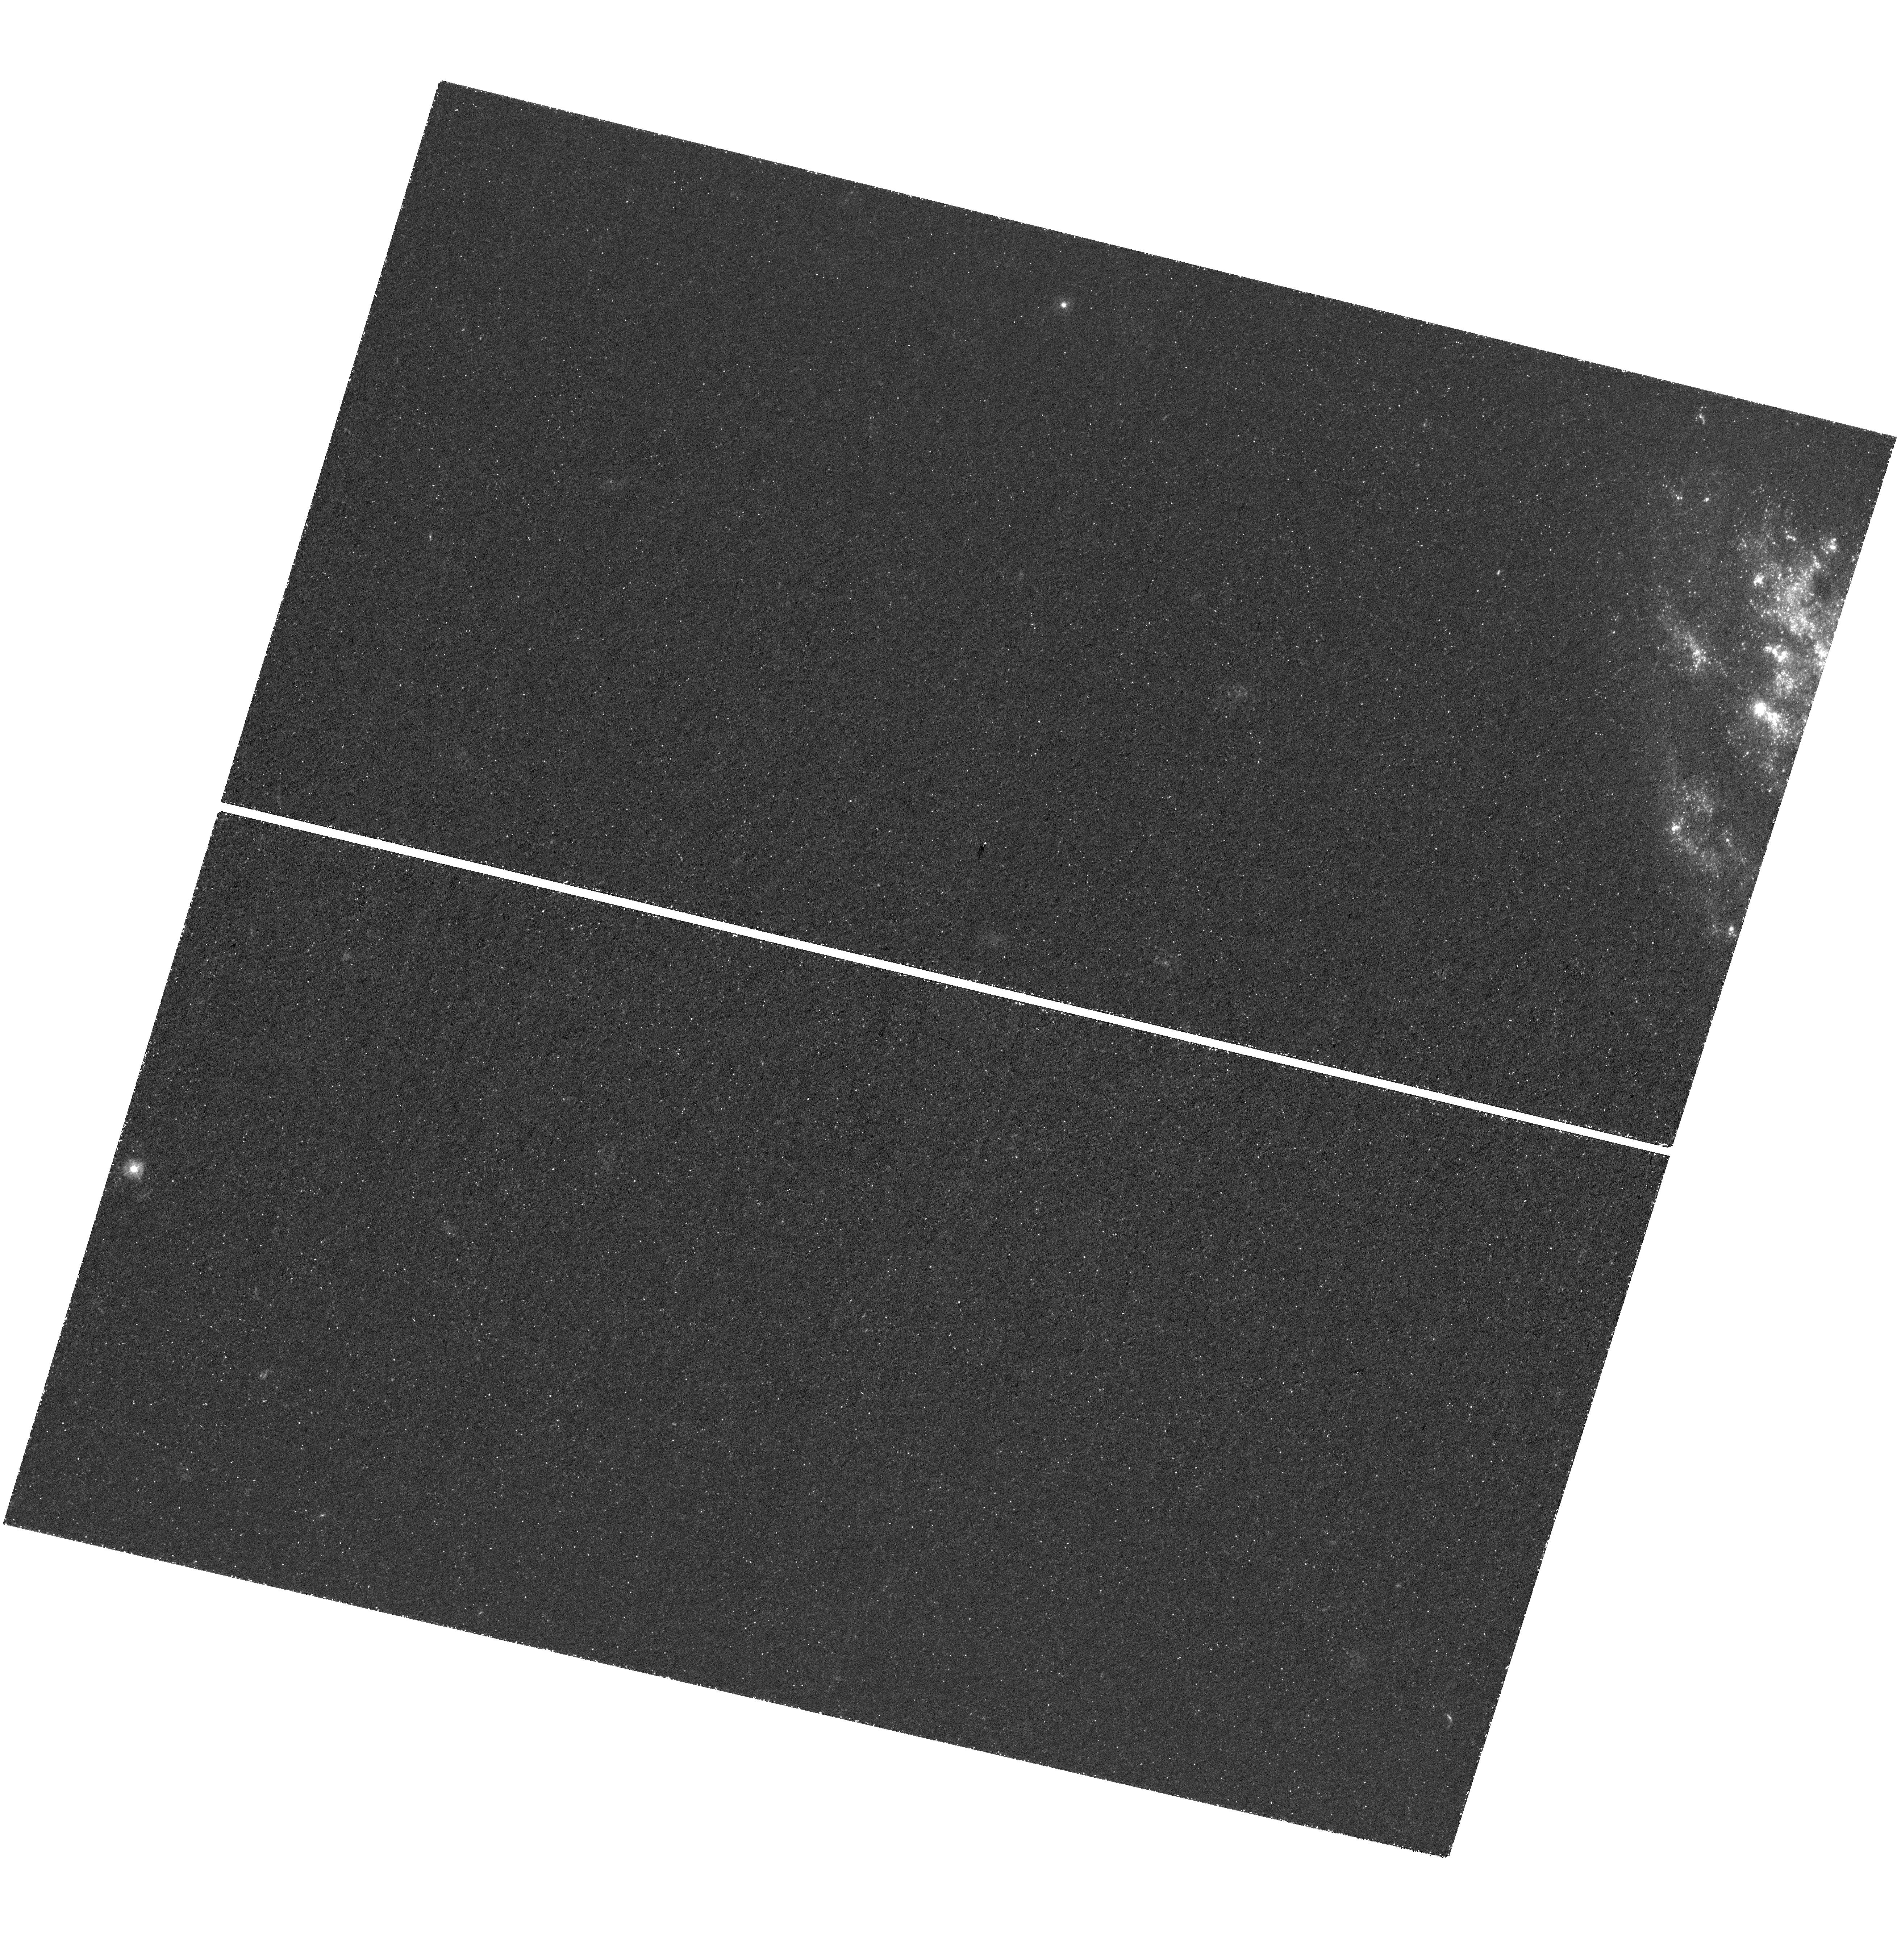
Target: SN-2013GE
Instrument: WFC3/UVIS
Filter: F275W
Exposure: 2.3 h
Observation ID: hst_16165_05_wfc3_uvis_f275w_iedu05

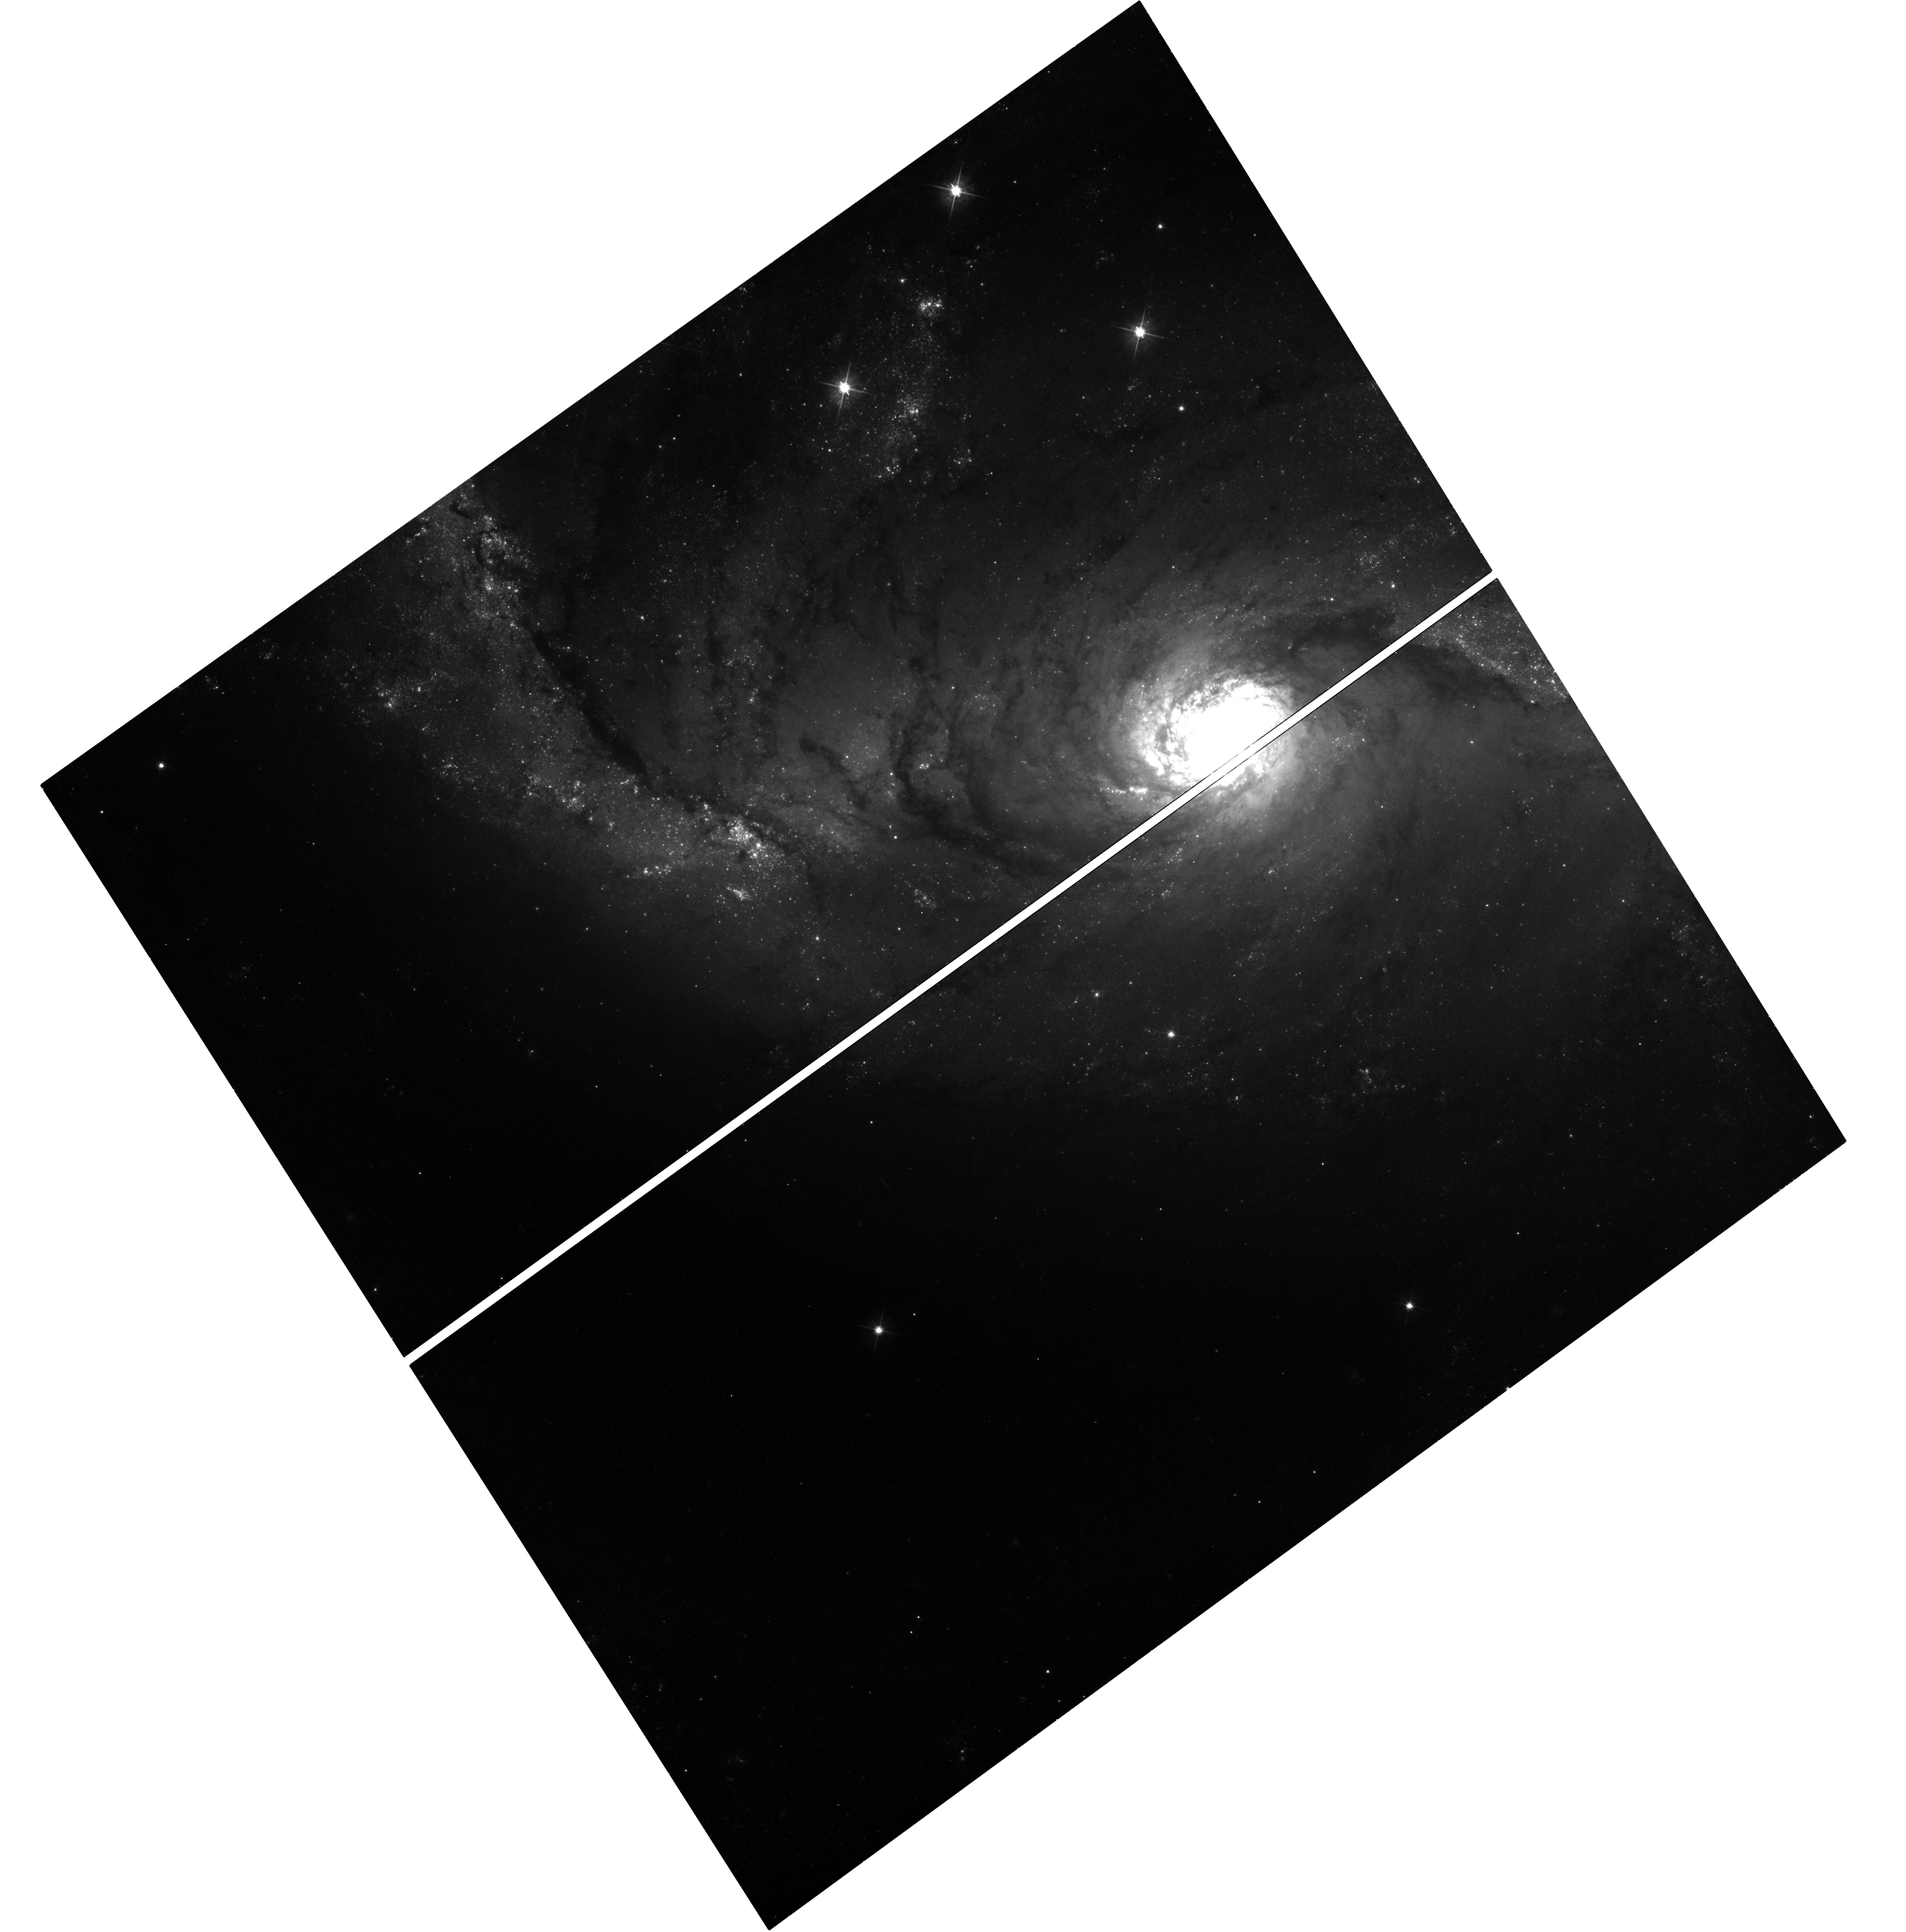
Target: SN-2017GAX
Instrument: WFC3/UVIS
Filter: F555W
Exposure: 44 min
Observation ID: hst_16165_03_wfc3_uvis_f555w_iedu03

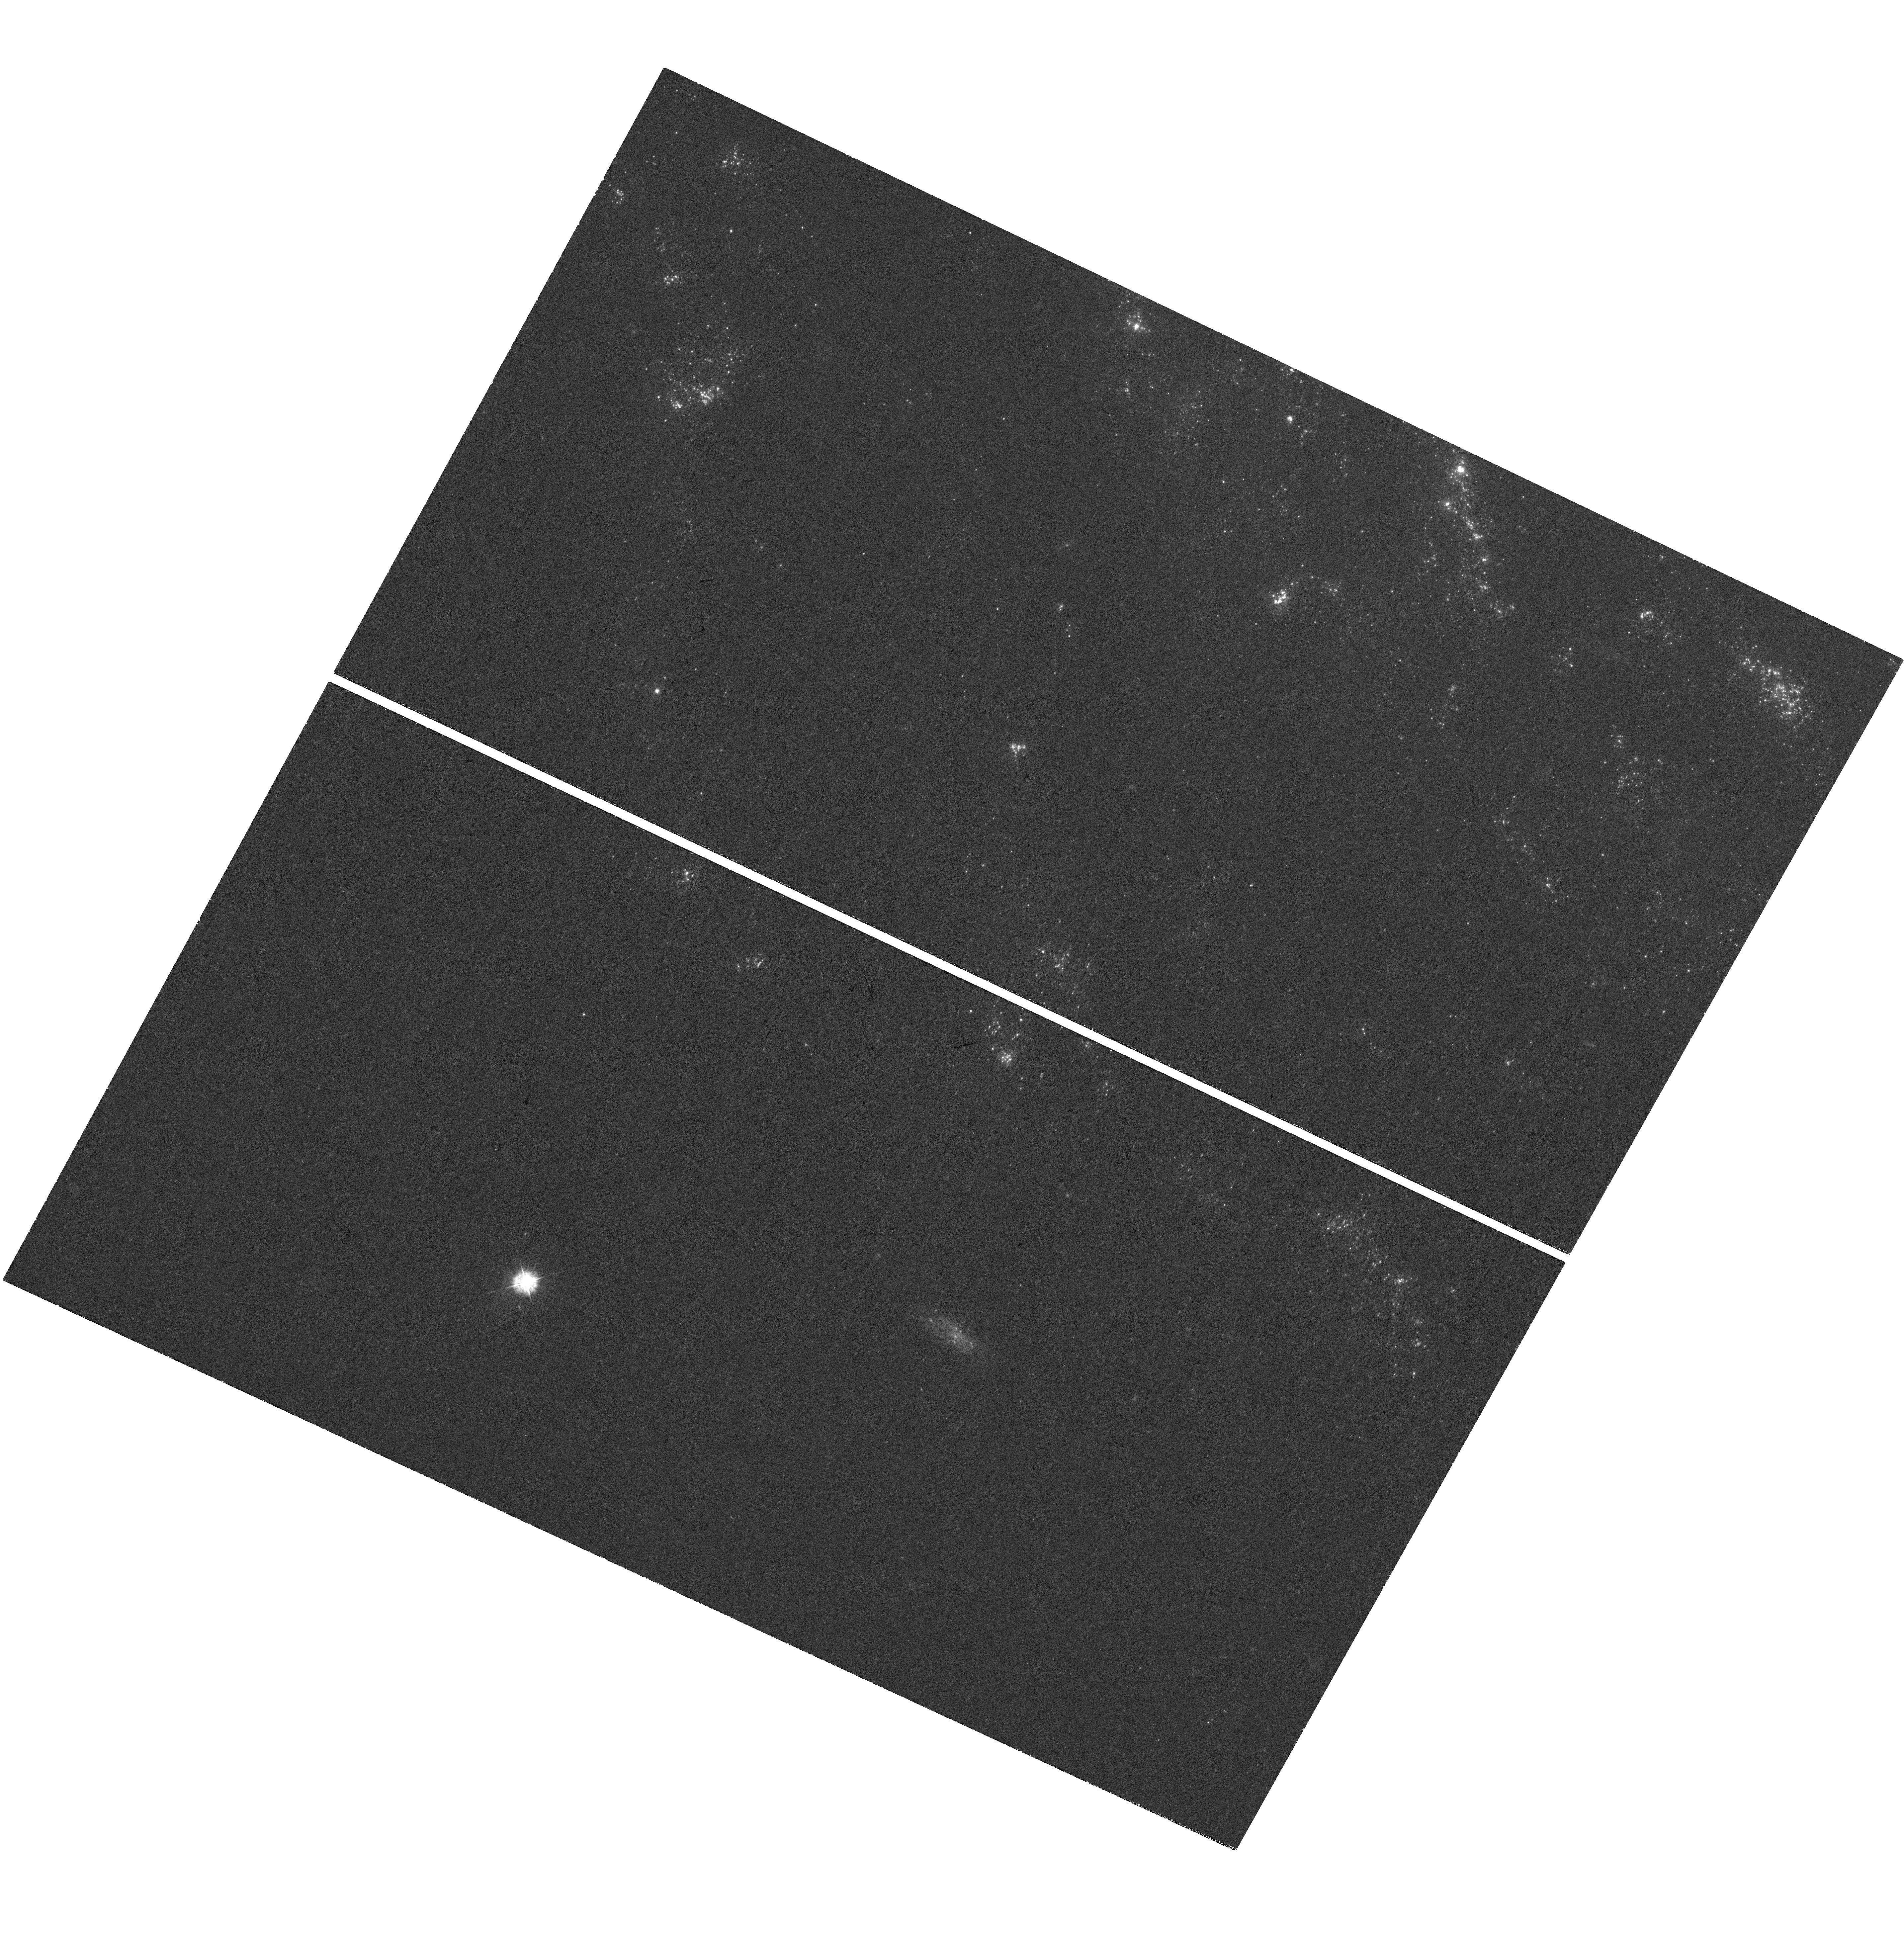
Target: SN-2012FH
Instrument: WFC3/UVIS
Filter: F336W
Exposure: 32 min
Observation ID: hst_16165_01_wfc3_uvis_f336w_iedu01

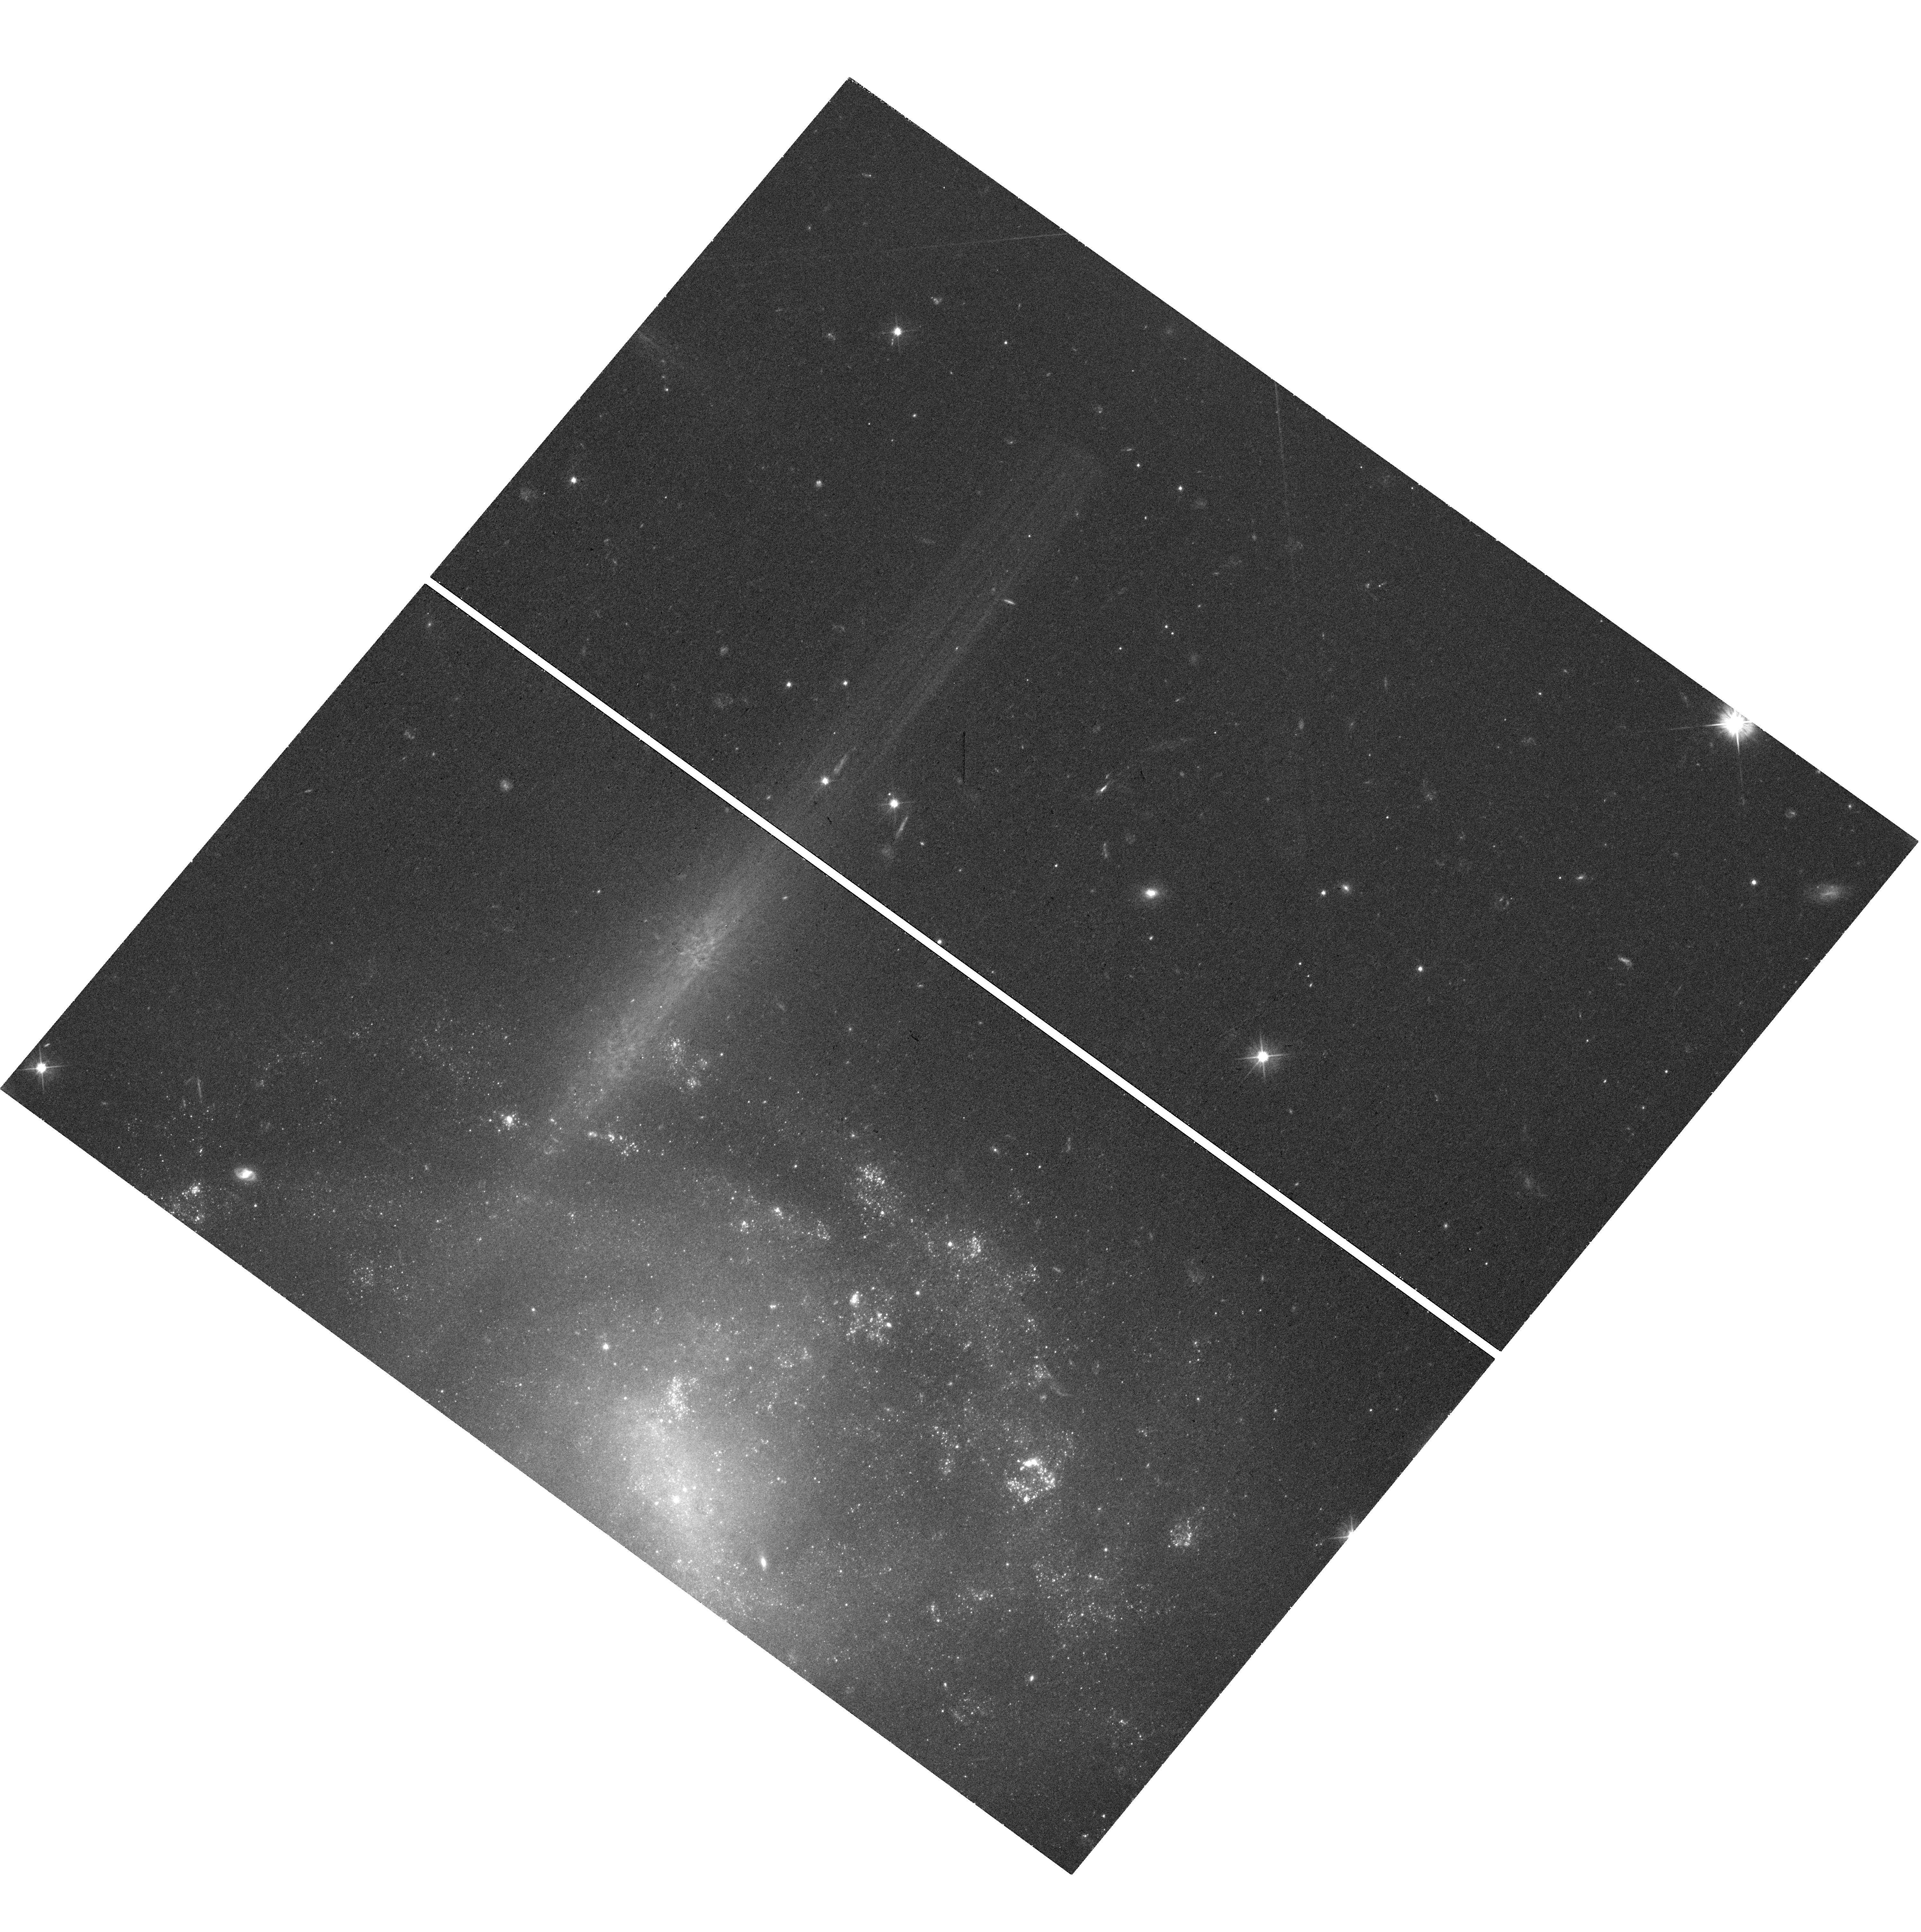
Target: SN-2016COI
Instrument: WFC3/UVIS
Filter: F555W
Exposure: 40 min
Observation ID: hst_16165_02_wfc3_uvis_f555w_iedu02

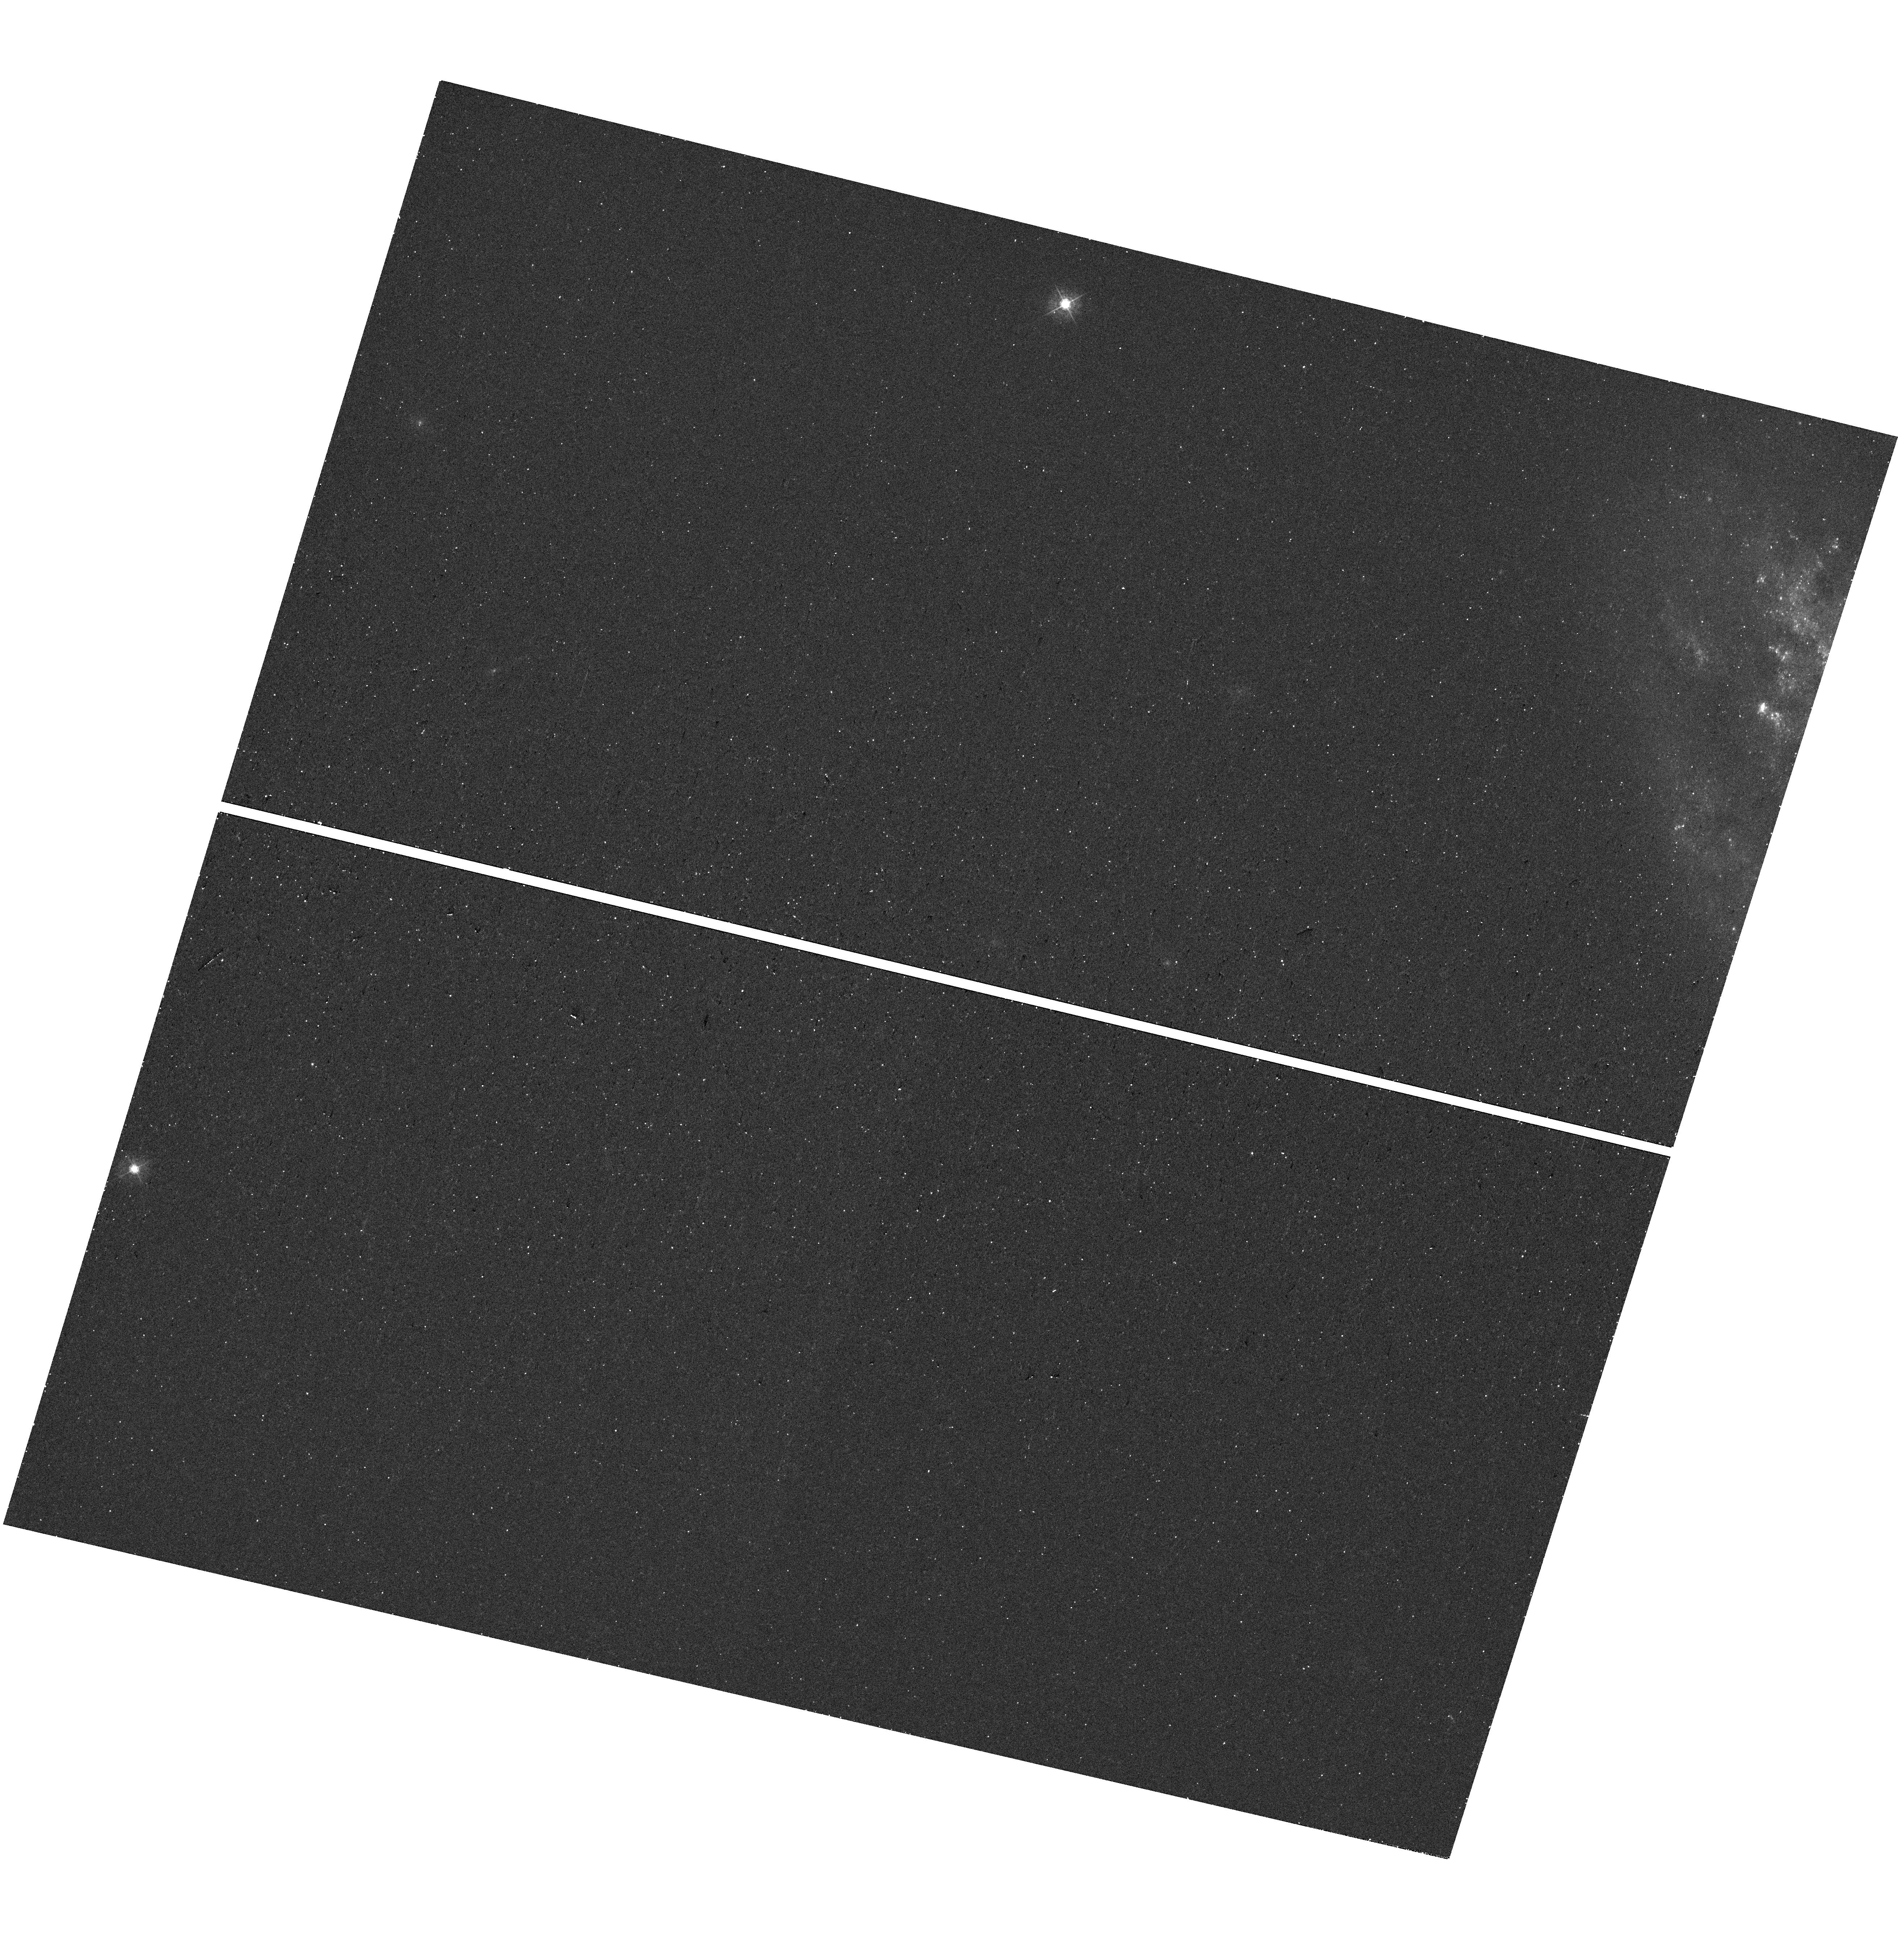
Target: SN-2013GE
Instrument: WFC3/UVIS
Filter: F438W
Exposure: 8 min
Observation ID: hst_16165_07_wfc3_uvis_f438w_iedu07

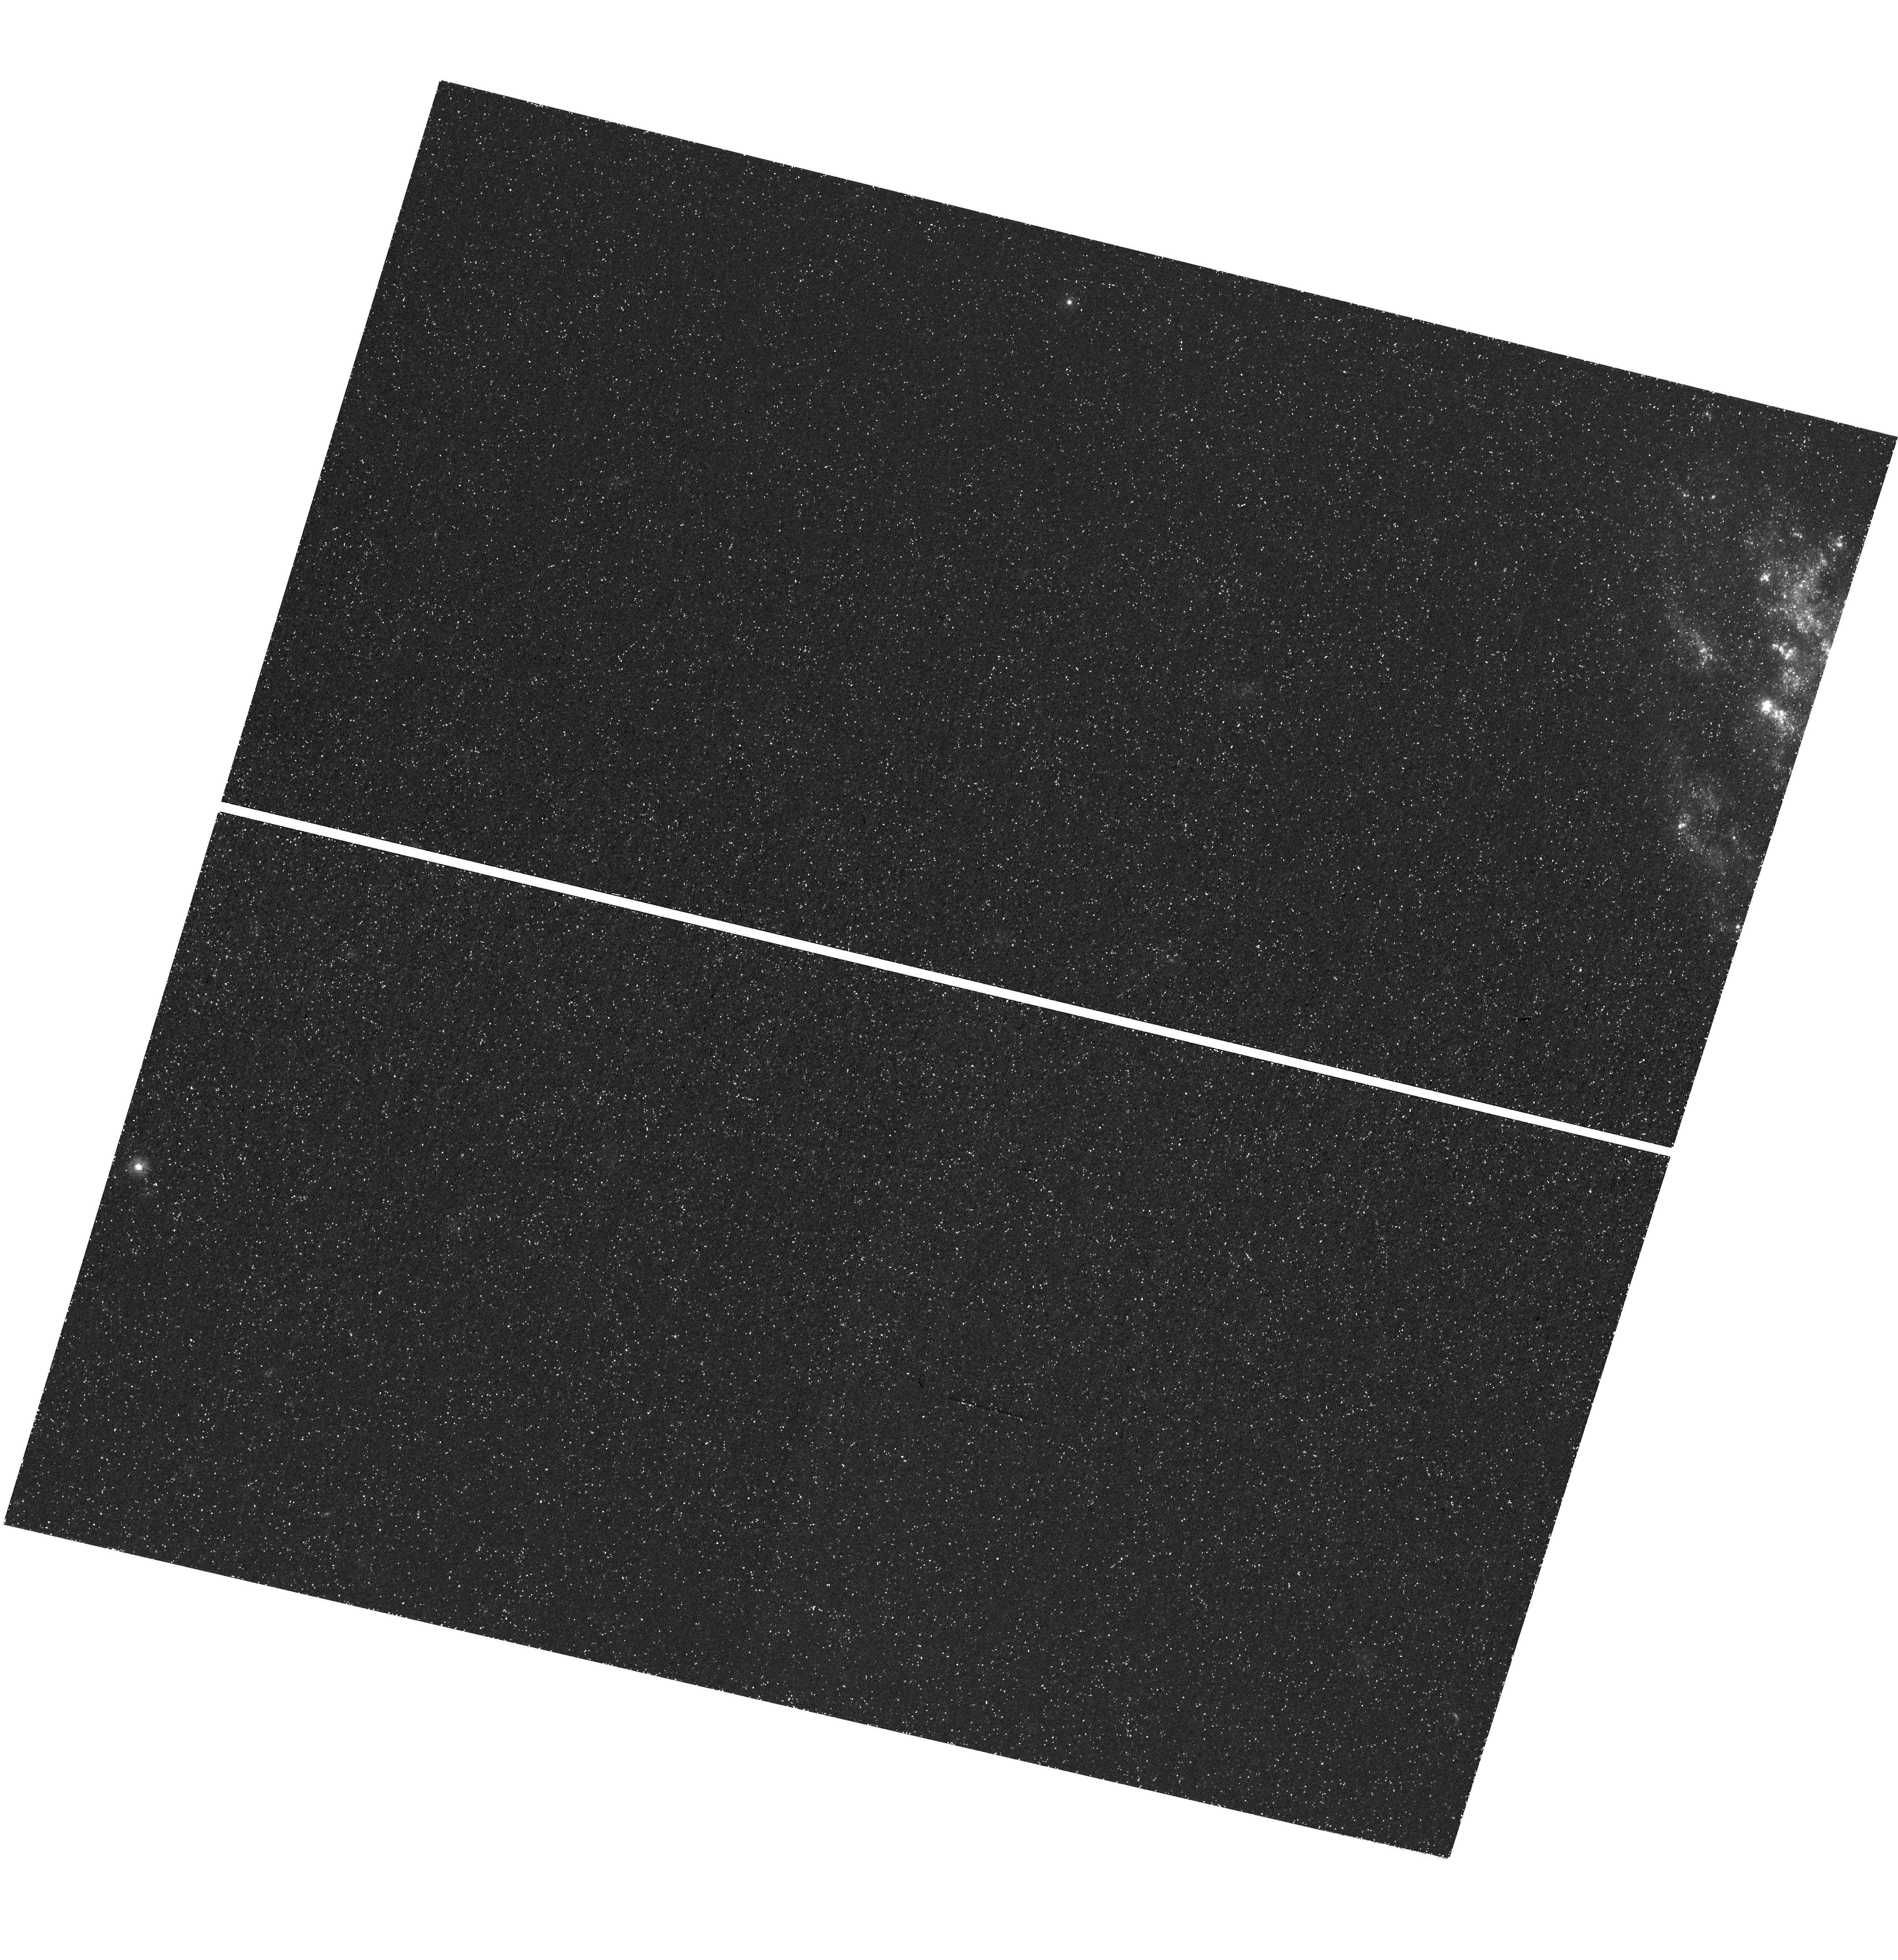
Target: SN-2013GE
Instrument: WFC3/UVIS
Filter: F275W
Exposure: 1.5 h
Observation ID: hst_16165_04_wfc3_uvis_f275w_iedu04

Towards a Comprehensive Search for Surviving Companions to Stripped-Envelope Supernovae (PI: Fox, Ori Dosovitz)

We propose optical+UV observations at the sites of nearby stripped-envelope supernovae (SNe) to search for expected surviving binary companions from the progenitor systems. Directly measuring the photometry (or deep upper limits) of SN companions provides a critical constraint on the underlying physics in binary evolution models, which in turn has far-reaching implications in all of astrophysics. While a number of binary star models exist, the detailed physics remain unconstrained (e.g., winds, rotation, metallicity, nuclear burning instabilities). Current models predict that the majority of stripped-envelope SNe (i.e., IIb, Ib, and Ic) have a close binary companion, but the expected endpoints for these companions vary based on the physics of the binary interaction and evolution. An unbiased, comprehensive, statistically complete sample of direct companion observations is necessary to measure the actual binary fraction and stellar type. To date, however, only several candidate detections exist. Our program will build a meaningful sample by providing robust detections (or deep upper limits) of the most viable candidates out to a reasonable detection limit (~20 Mpc). NUV (F275W/F336W) imaging offers an optimum detection strategy for the expected hot, blue stellar companions, while optical imaging can rule out shock interaction contributions and probe less likely, but possible, cooler star companions. Given HST's time horizon, the degrading UV response on WFC3, and the requisite waiting period to allow the SN to fade before conducting a companion search, now is the time to take full advantage of HST's unique UV capabilities.